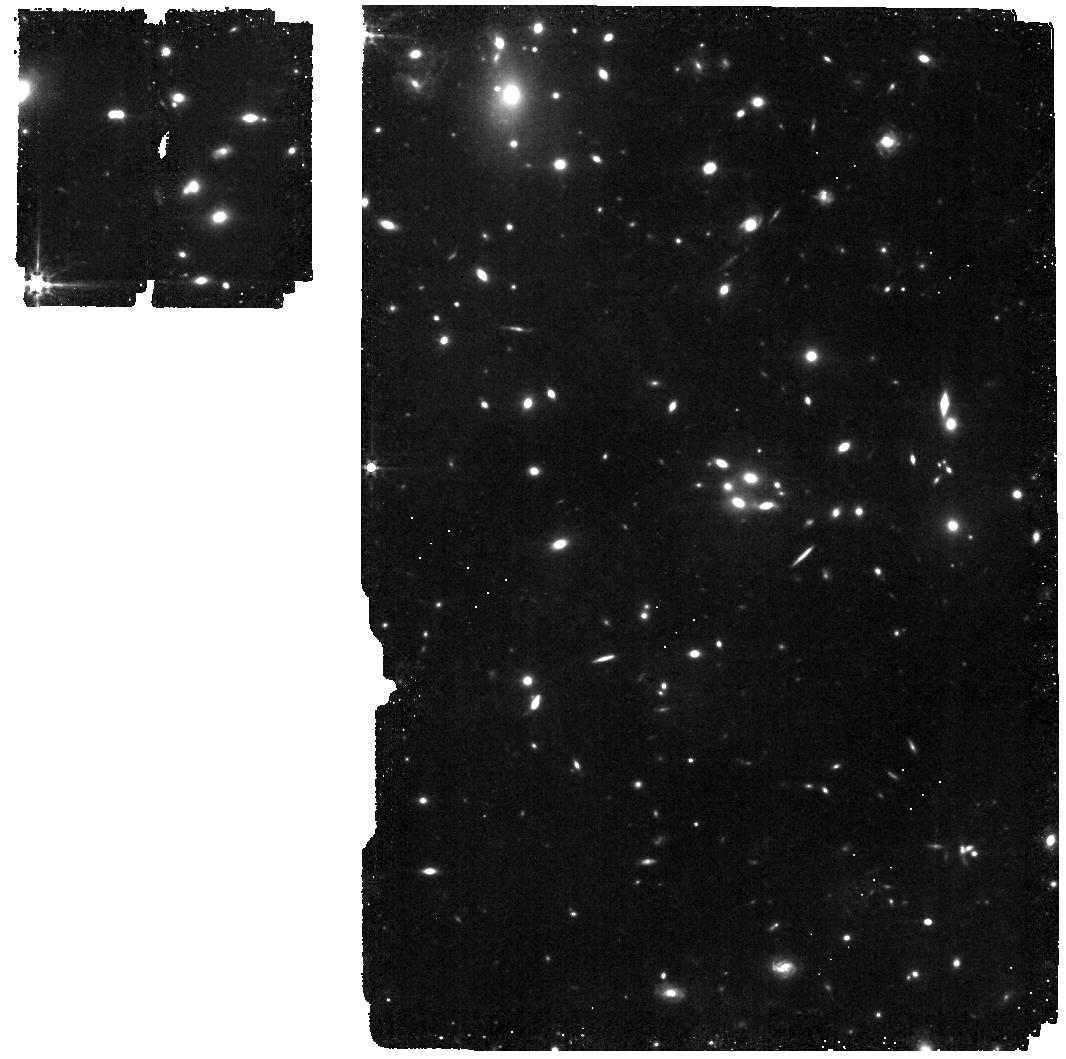
Target: MACS1149-JD1-MIRI
Instrument: MIRI
Filter: F560W
Exposure: 45 min
Observation ID: jw01262-o006_t014_miri_f560w

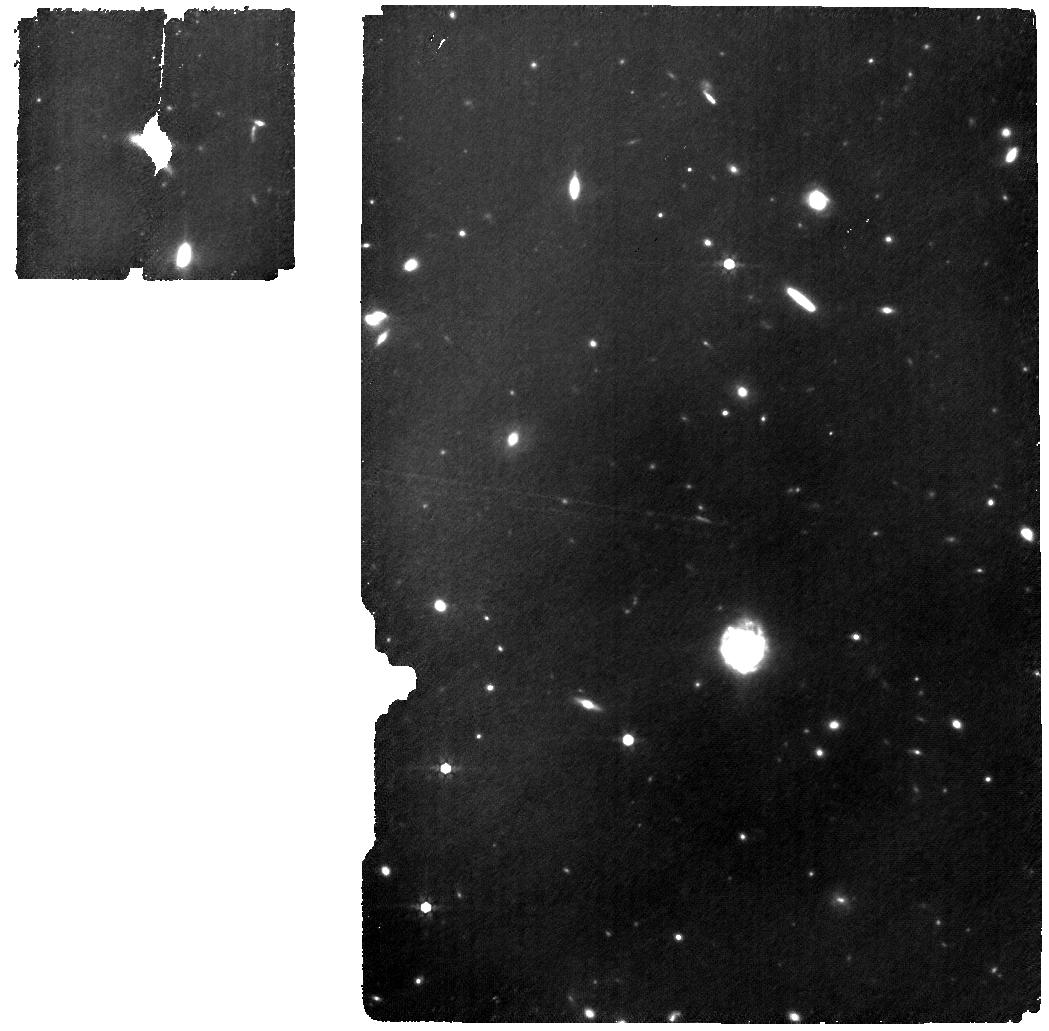
Target: MACS1149-JD1-MIRI
Instrument: MIRI
Filter: F770W
Exposure: 3.2 h
Observation ID: jw01262-o005_t014_miri_f770w

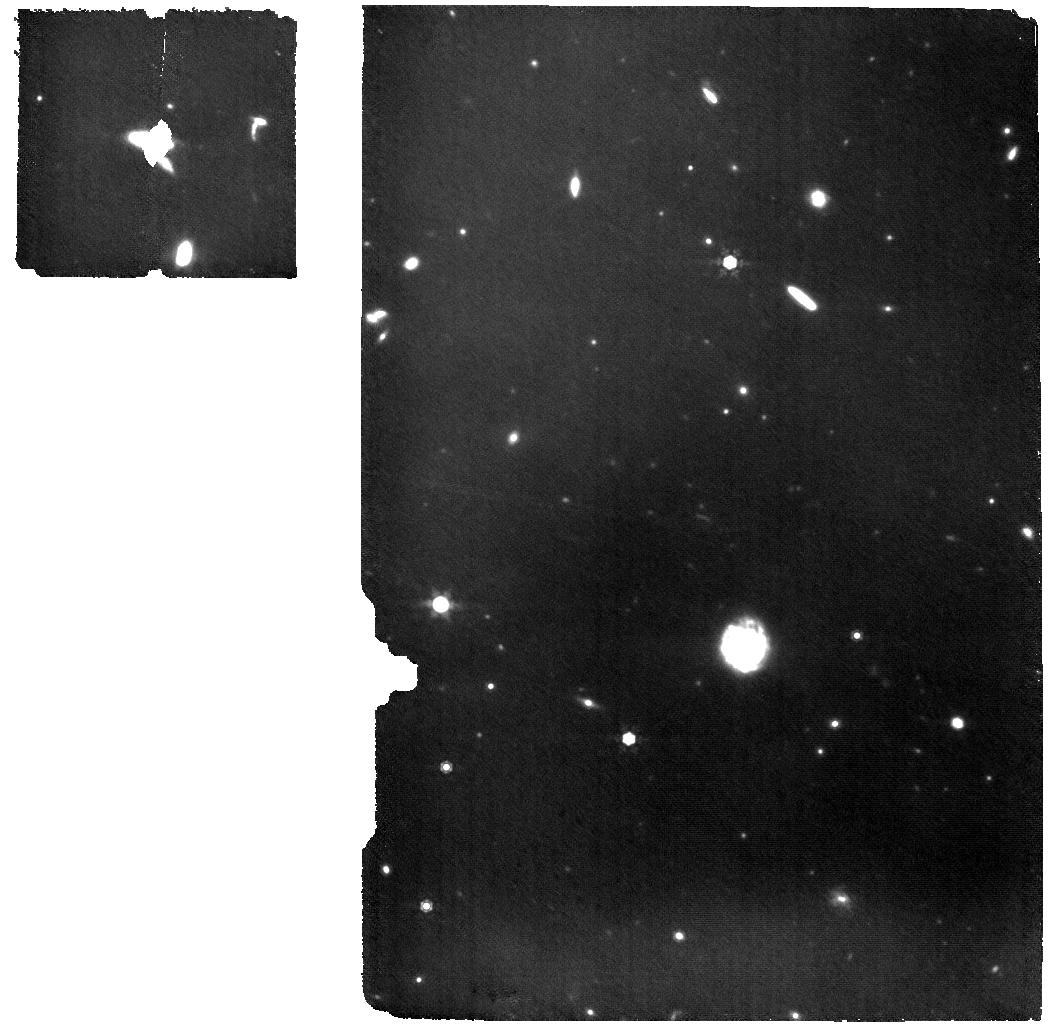
Target: MACS1149-JD1-MIRI
Instrument: MIRI
Filter: F1000W
Exposure: 3.2 h
Observation ID: jw01262-o005_t014_miri_f1000w

Integral Field Spectroscopy at z > 8 (PI: Luetzgendorf, Nora)

This APT is for NIRSpec-IFU and MIRI observations of two EoR sources, one Lyman-alpha emitter (EGSY8p7) in the EGS cosmological field, and one [OIII] emitters in the MACS1149 Frontier Field. The two galaxies are spectroscopically confirmed at a redshifts of 8.68 and 9.11, respectively. They will be observed by both the NIRSpec and the MIRI GTO teams to cover the UV and optical (Halpha and other lines) rest-frame. NIRSpec: The NIRSpec-IFU observations are part of the NIRSpec GTO Physics of Galaxy Assembly IFS survey. The NIRSpec-IFU observations are performed at R100 and R2700. The specific band for the high-resolution observations is aimed at including the most important emission lines (from ~ H-beta to H-alpha). MIRI: MIRI is the only instrument onboard JWST able to detect the H-alpha line for sources at redshifts beyond 6.7, the key diagnostic line to establish the instantaneous star formation, as well as the Ly-alpha and ionizing continuum escape fractions for sources during the Epoch of Reionization (EoR) of the universe. Deep MIRI spectroscopy of the H-alpha line with the medium resolution integral field spectrograph (MRS) of one bright Ly-alpha spectroscopically confirmed sources at z>8 in the Extended Groth Strip (EGSY8p7) will be obtained, as well as mid-IR imaging of the host galaxy and nearby fields with the MIRI imager and filters F770W and F1000W. A similar observational scheme will be used for MACS1149_JD1